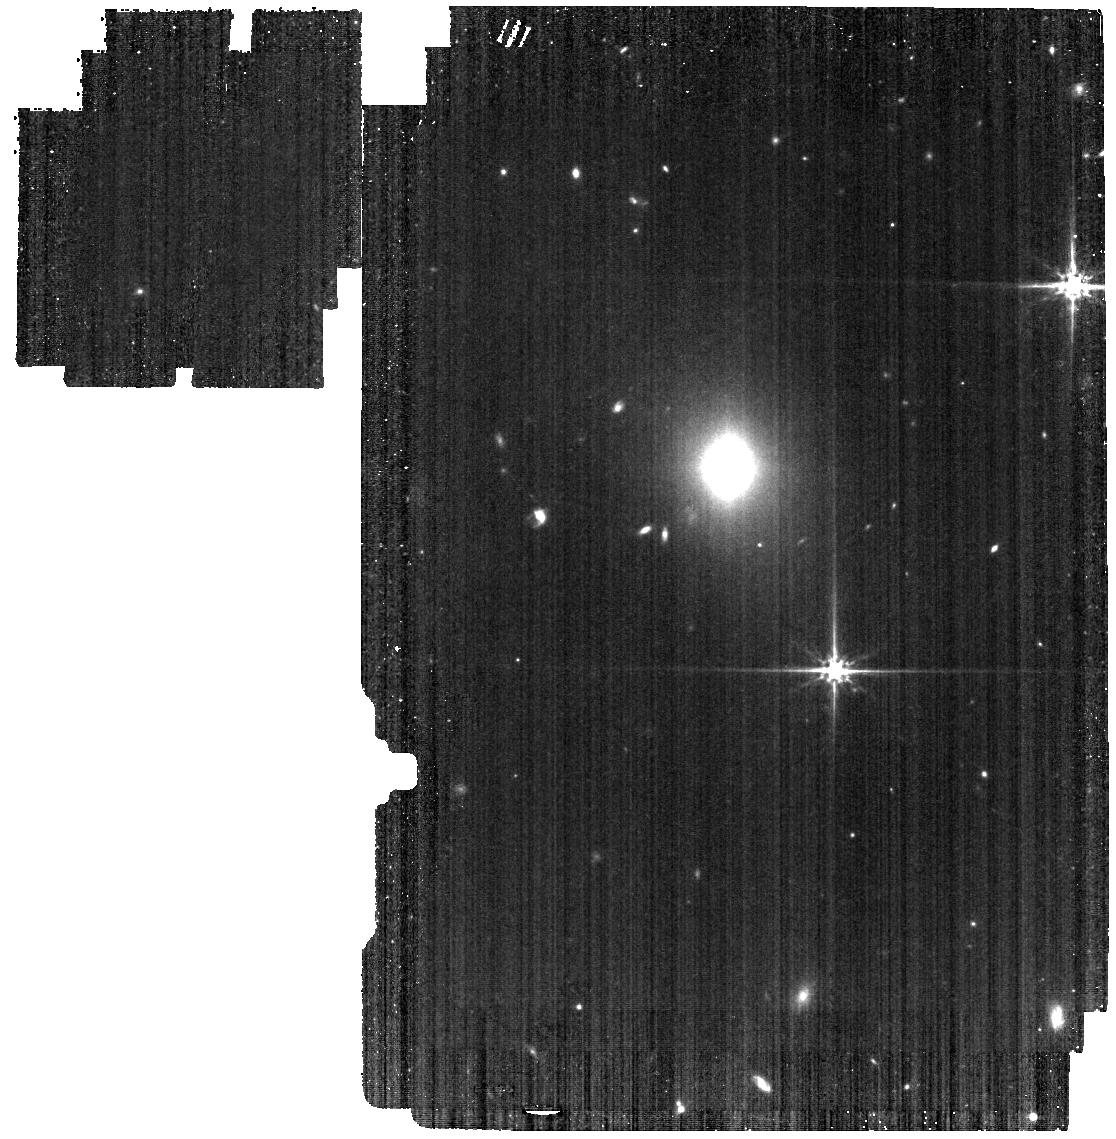
Target: 2025abcr
Instrument: MIRI
Filter: F560W
Exposure: 11 min
Observation ID: jw12485-o003_t001_miri_f560w

Multiwavelength JWST and HST observations of the off-nuclear TDE AT 2025abcr (PI: Patra, Kishore C.)

Tidal disruption events (TDEs) are luminous, multiwavelength flares that occur when a star is torn apart by a massive black hole (MBH). Most TDEs originate in galactic nuclei, where MBHs typically reside, but galaxy-merger simulations predict a substantial population of off-nuclear, wandering MBHs. AT 2025abcr is only the second optically selected off-nuclear TDE, and initial estimates suggest it may be powered by an intermediate-mass black hole (IMBH). We propose multiwavelength JWST+HST Director’s Discretionary observations using JWST NIRSpec IFU and MIRI LRS, alongsideHST STIS UV spectroscopy and WFC3 imaging, with three primary science goals: (1) robustly measure the BH mass and test for the presence of a nuclear star cluster (NSC) around the wandering BH; (2) probe early-time accretion physics and outflows via UV spectroscopy; and (3) use spatially resolved stellar kinematics to determine the origin of the off-nuclear BH. These observations will address fundamental questions about the demographics of wandering BHs (including IMBHs) the origin of offset MBHs, and the evolutionary fate of their accompanying NSCs.